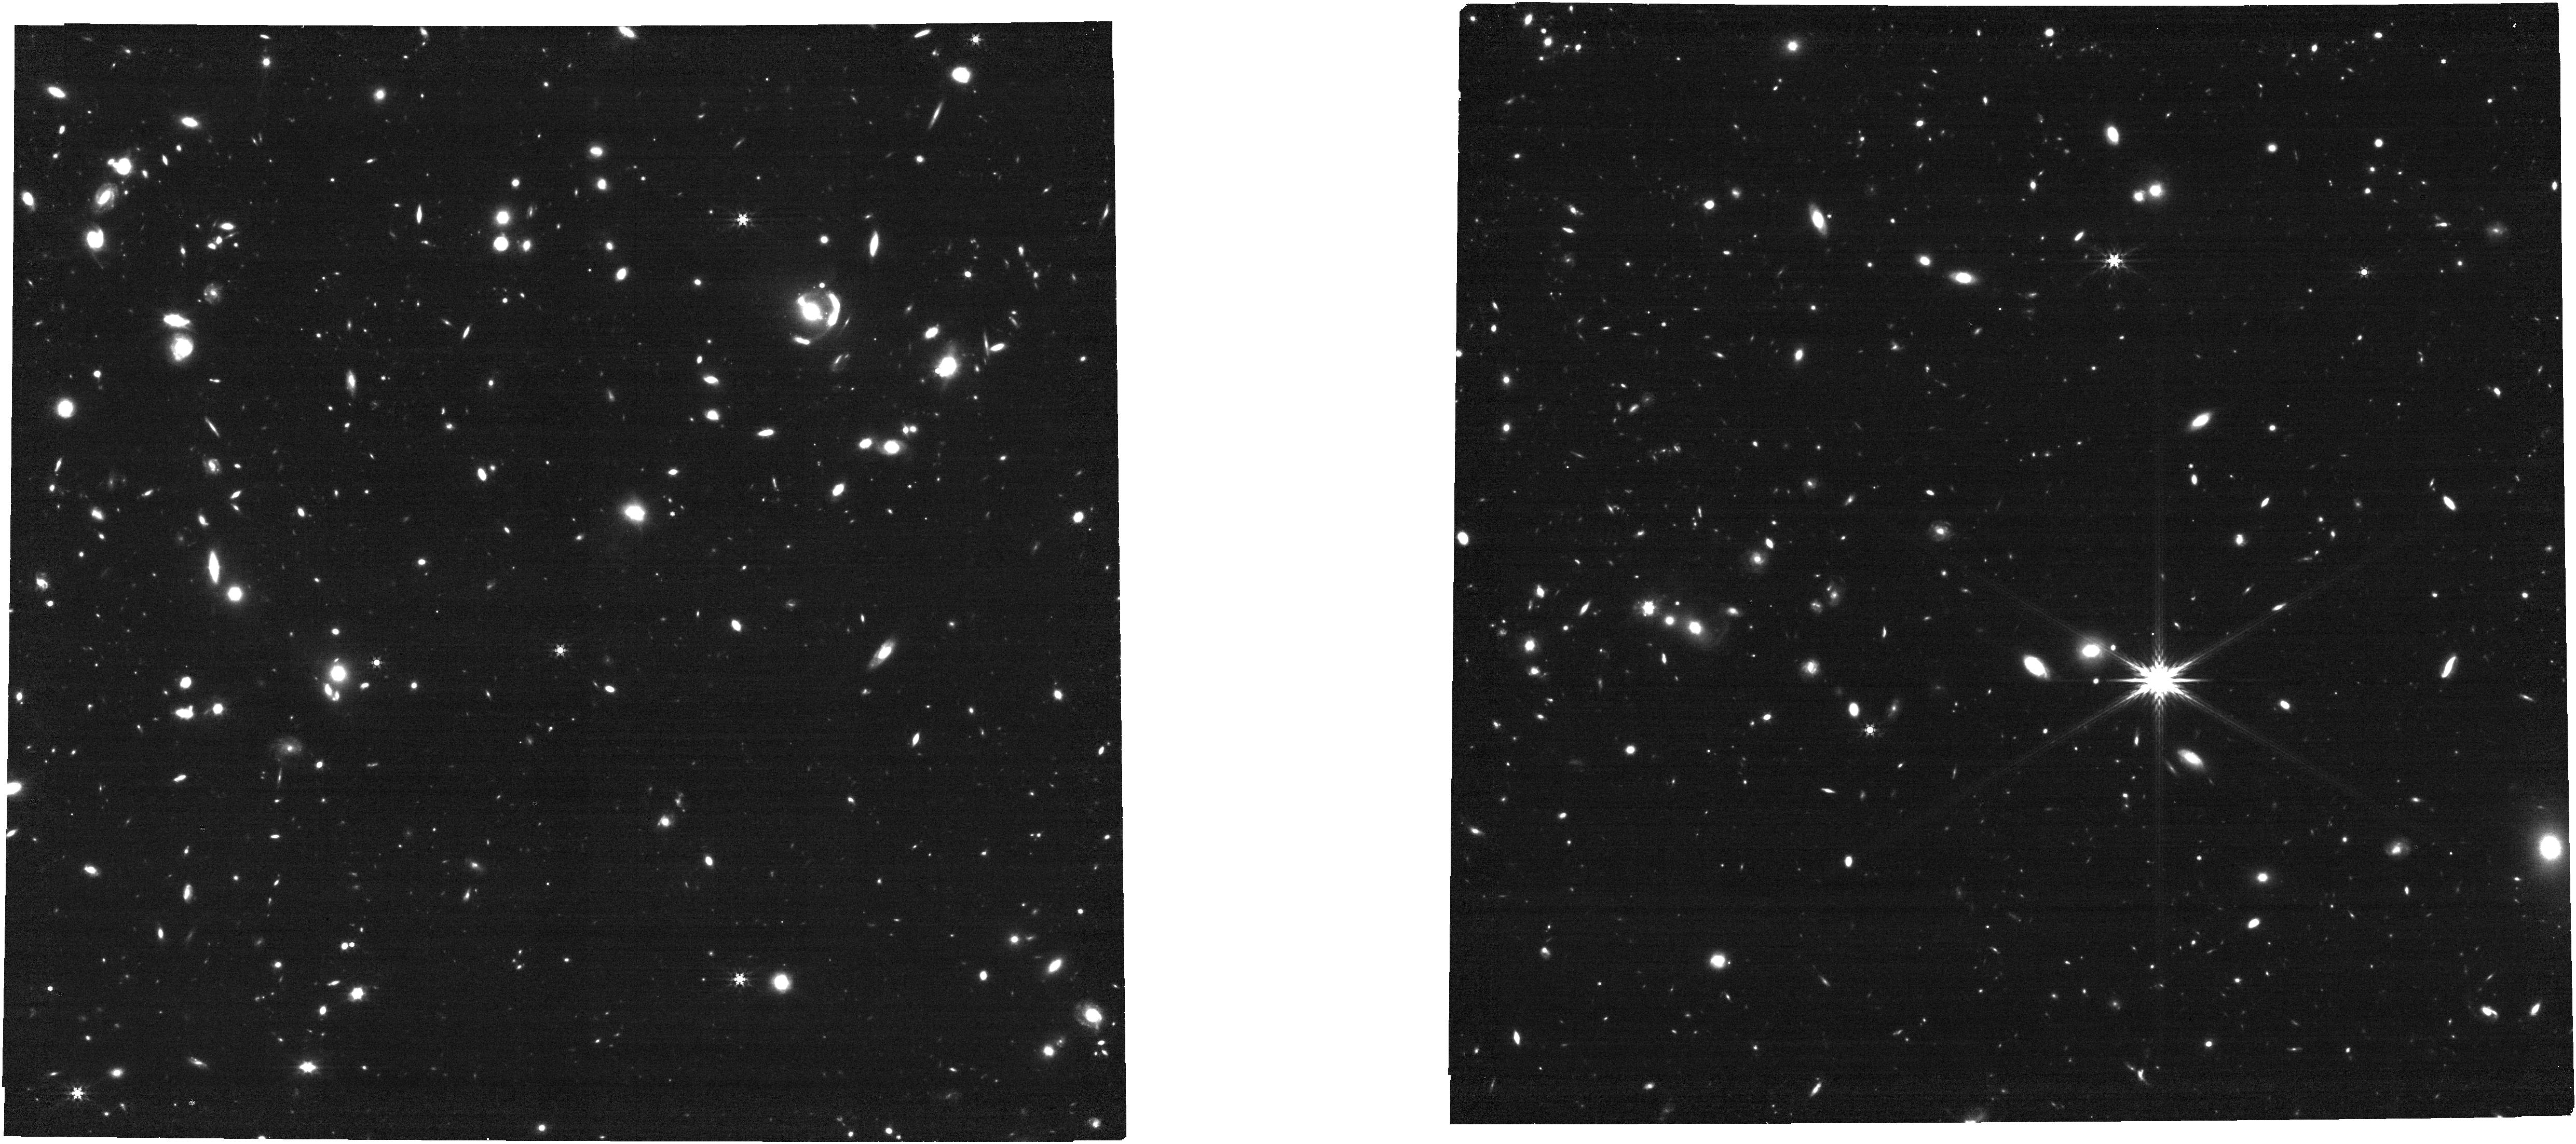
Target: SGAS1429
Instrument: NIRCAM
Filter: F444W
Exposure: 14 min
Observation ID: jw04125-o013_t029_nircam_clear-f444w

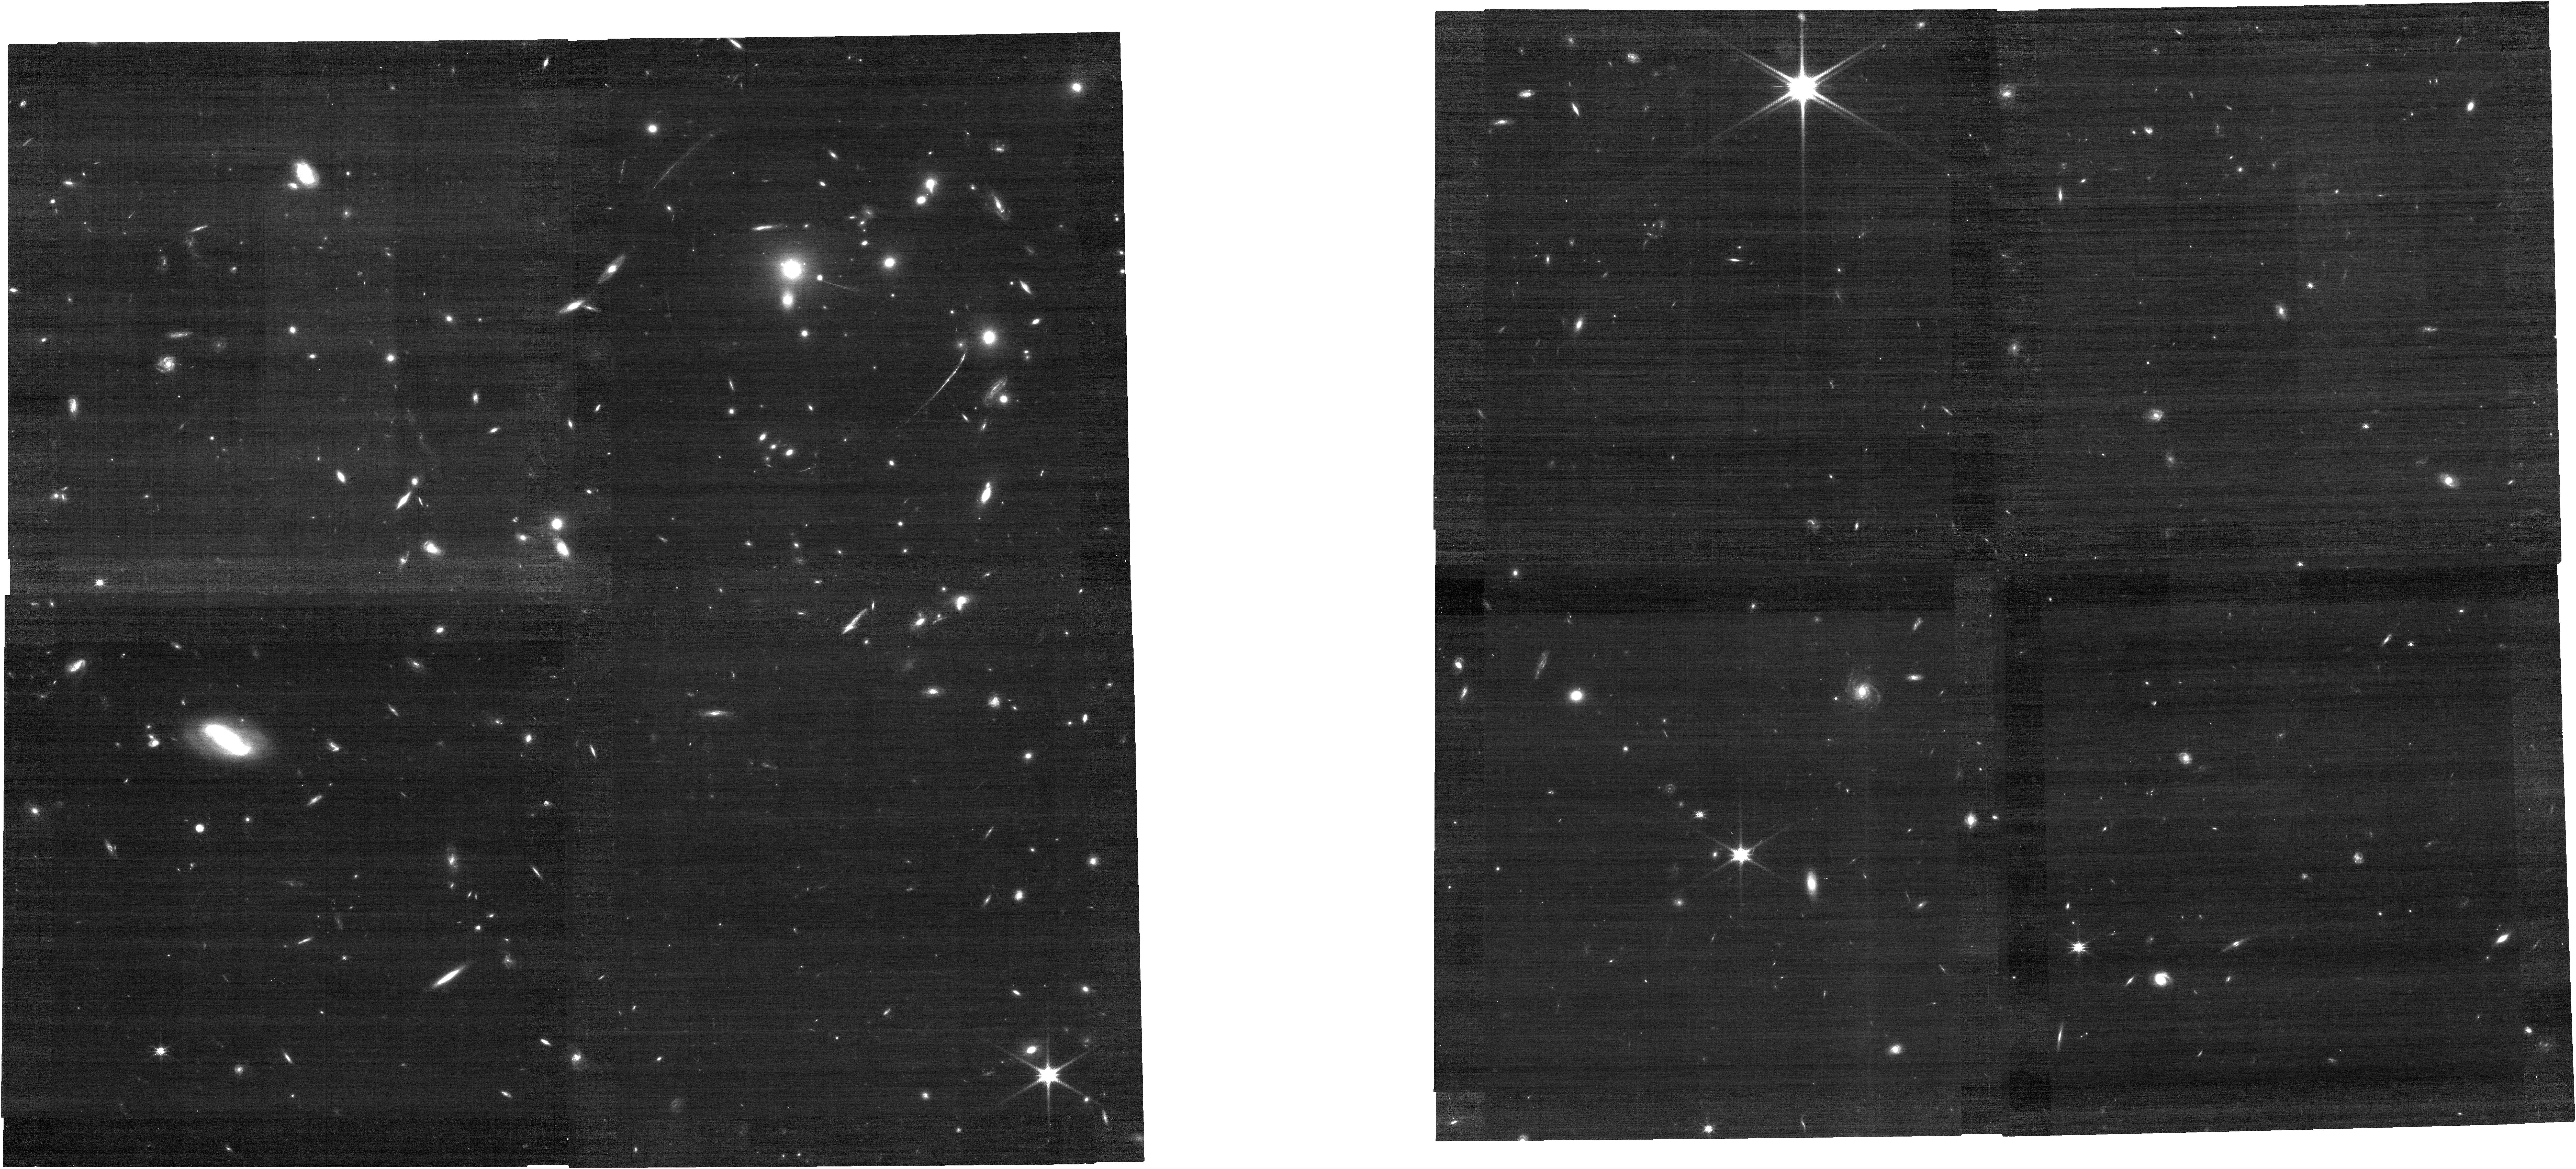
Target: SGAS1050
Instrument: NIRCAM
Filter: F115W
Exposure: 14 min
Observation ID: jw04125-o024_t060_nircam_clear-f115w

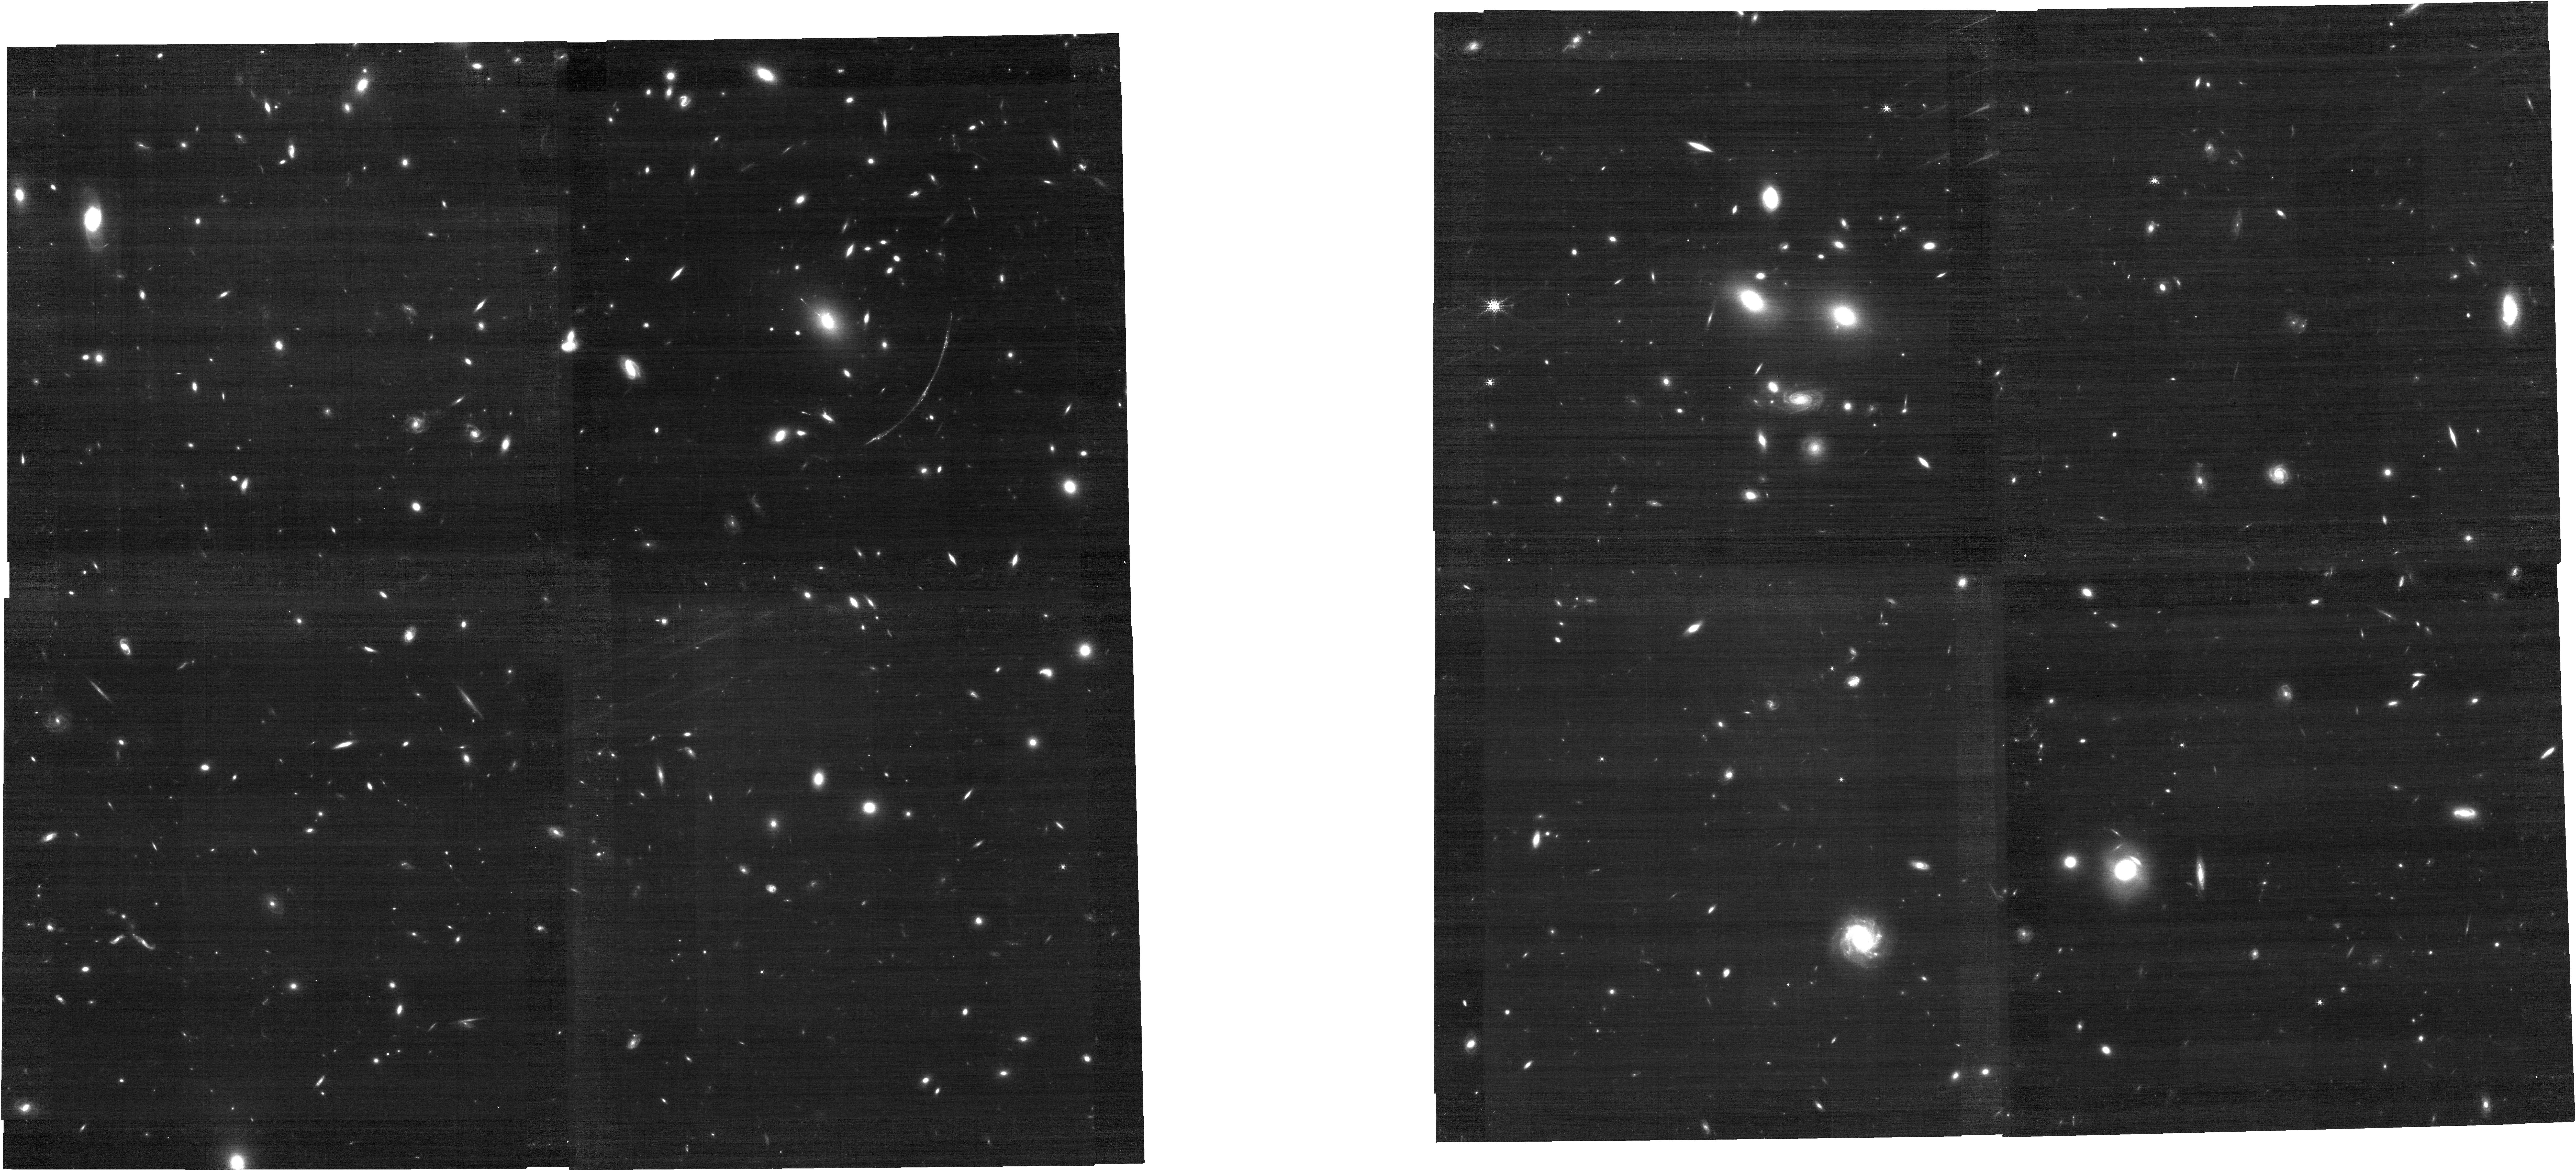
Target: SGAS1110
Instrument: NIRCAM
Filter: F182M
Exposure: 14 min
Observation ID: jw04125-o009_t022_nircam_clear-f182m

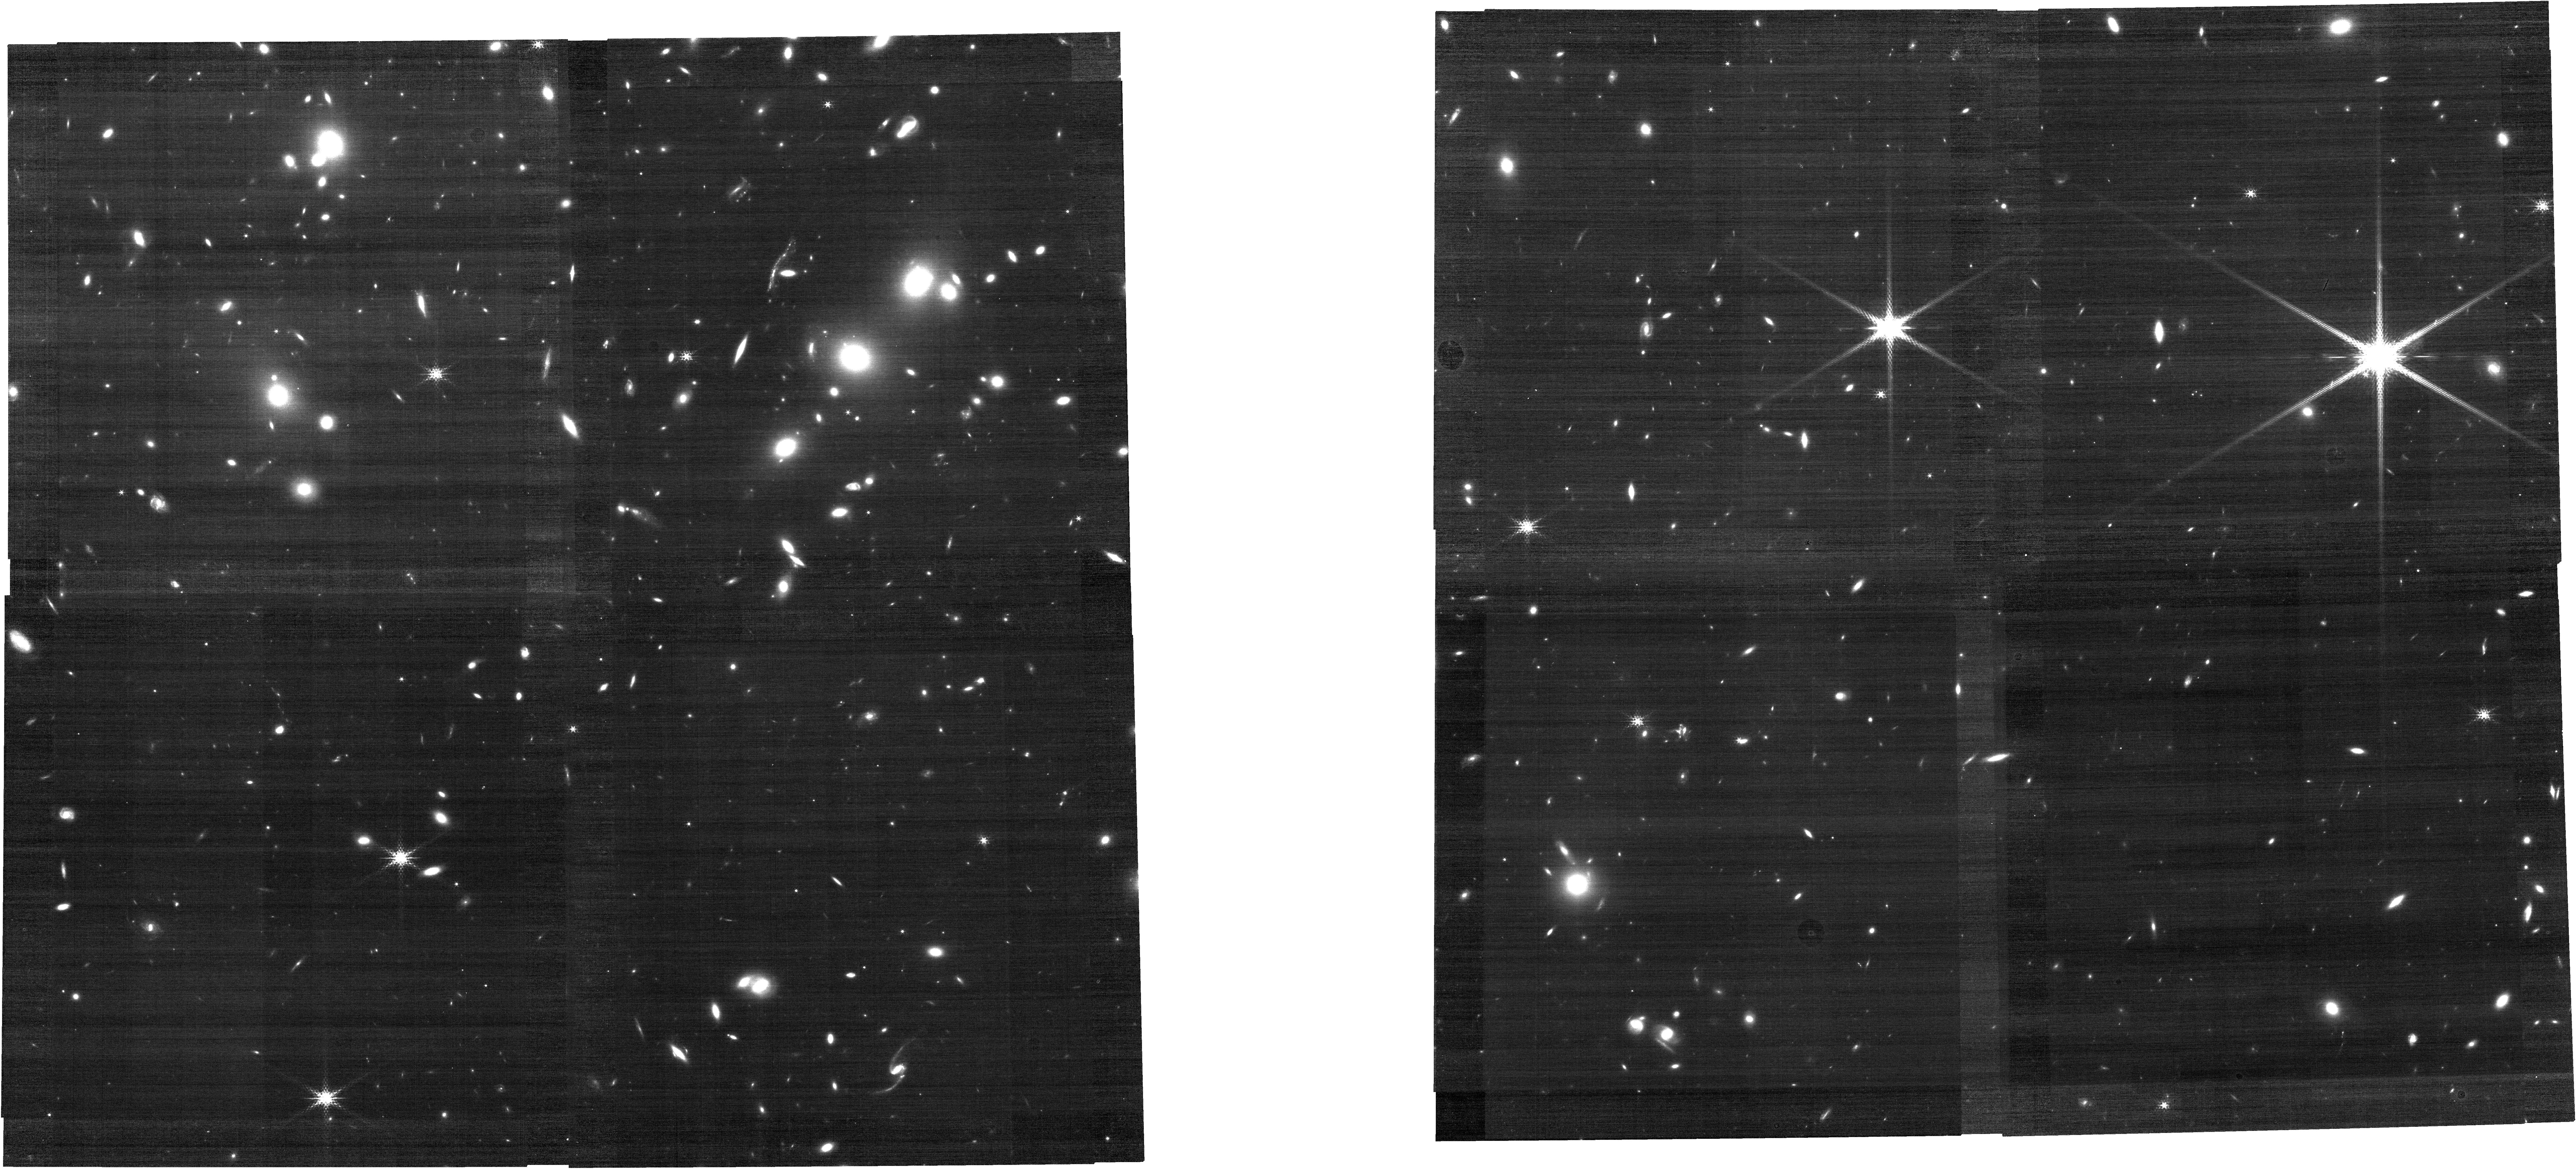
Target: SGAS1527
Instrument: NIRCAM
Filter: F210M
Exposure: 14 min
Observation ID: jw04125-o011_t026_nircam_clear-f210m

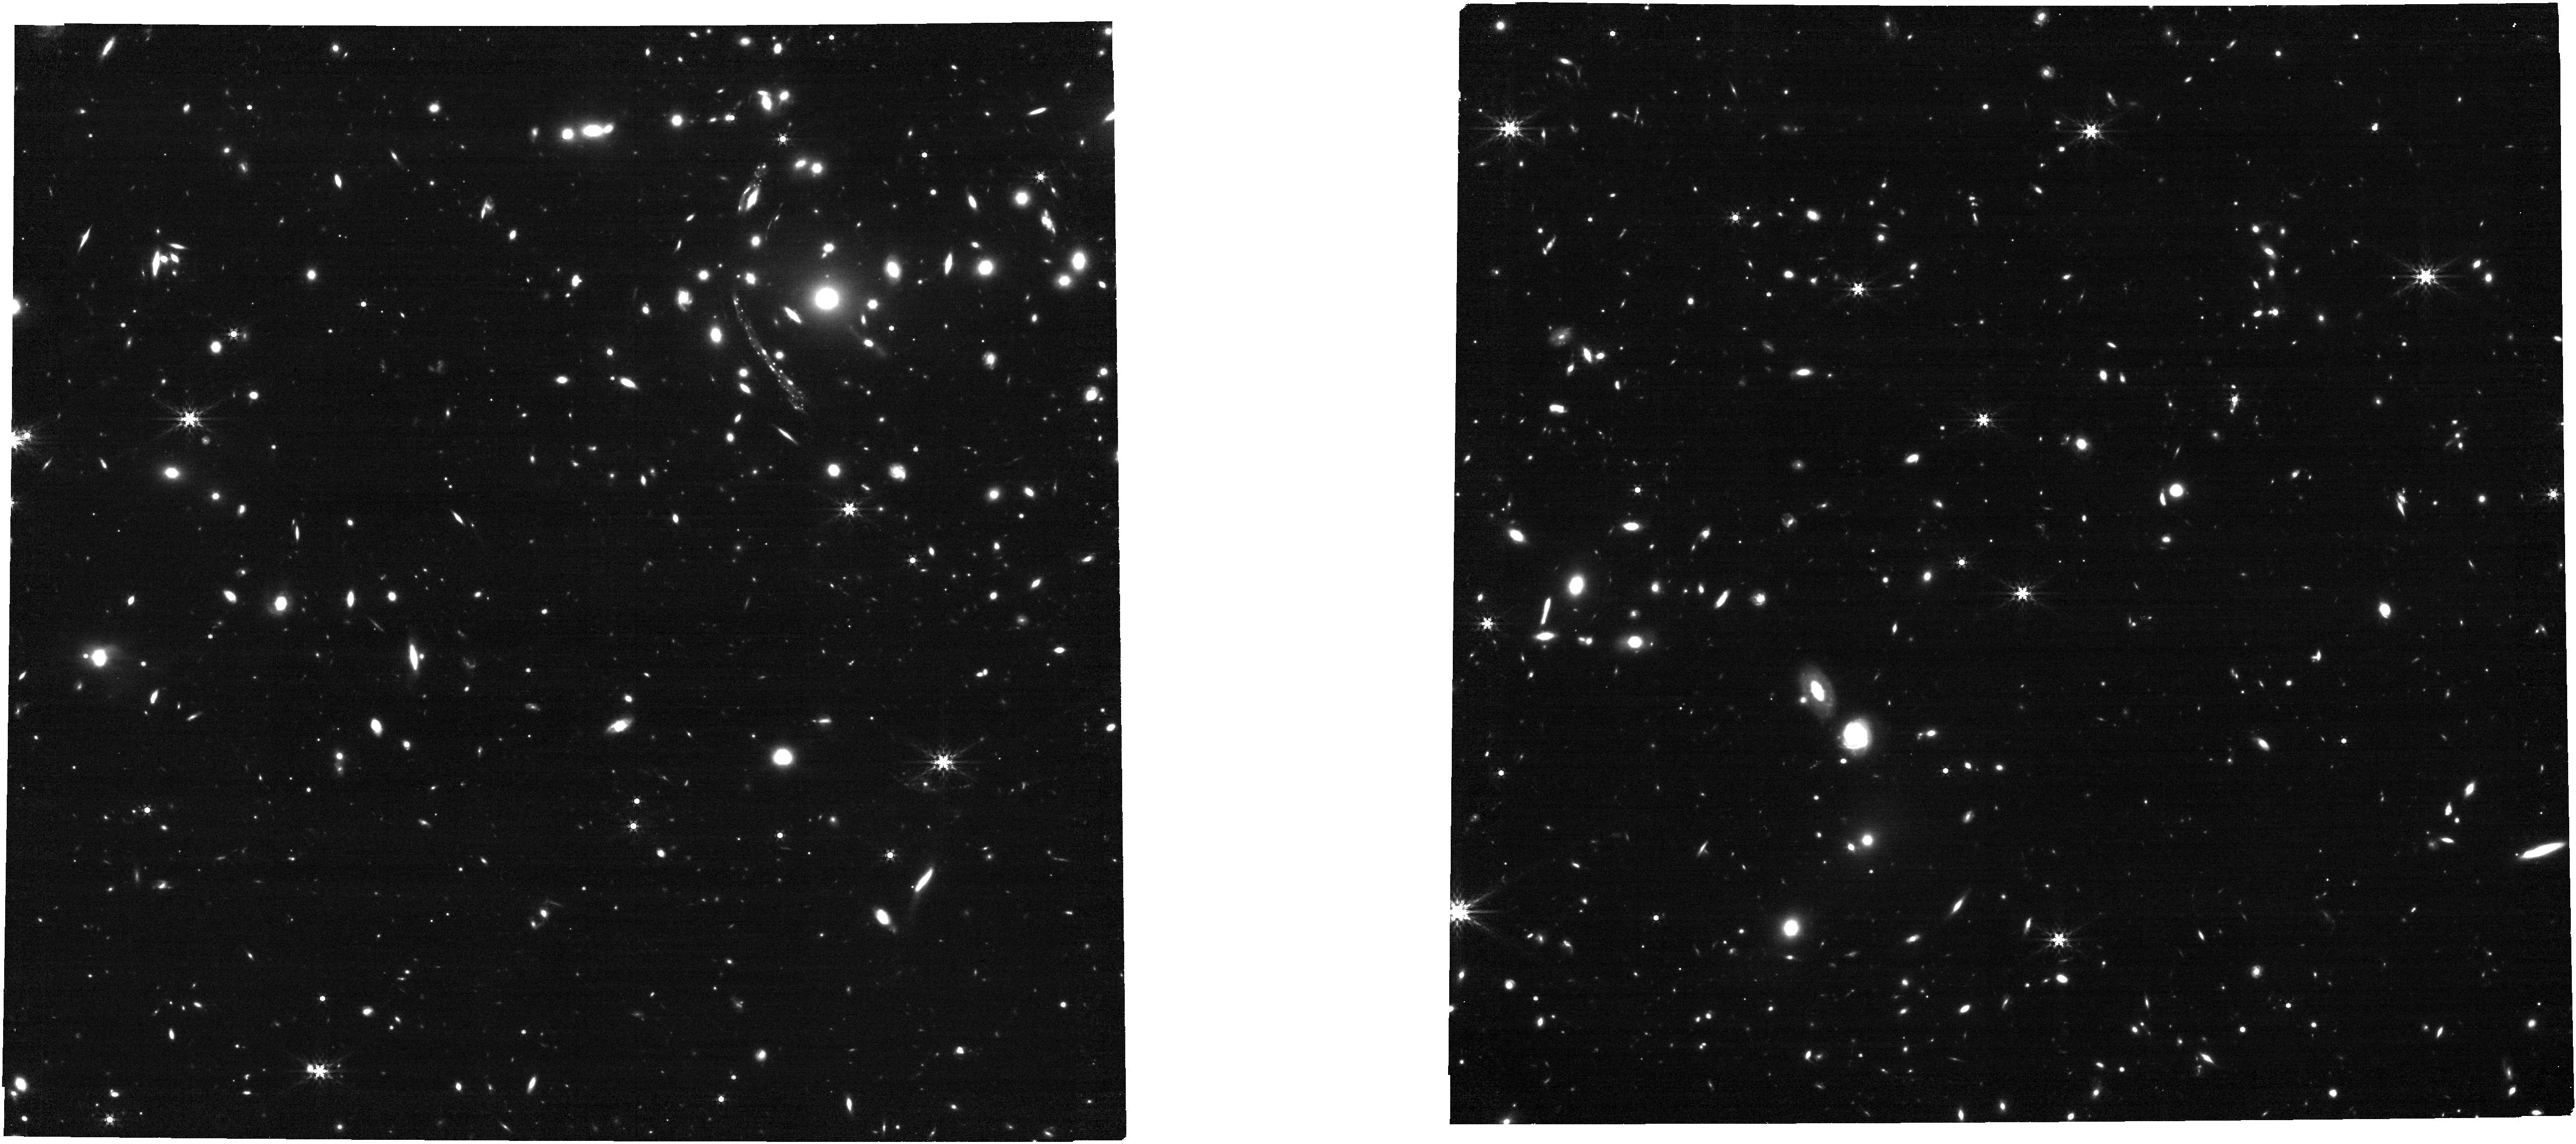
Target: SGAS2111
Instrument: NIRCAM
Filter: F444W
Exposure: 14 min
Observation ID: jw04125-o015_t032_nircam_clear-f444w

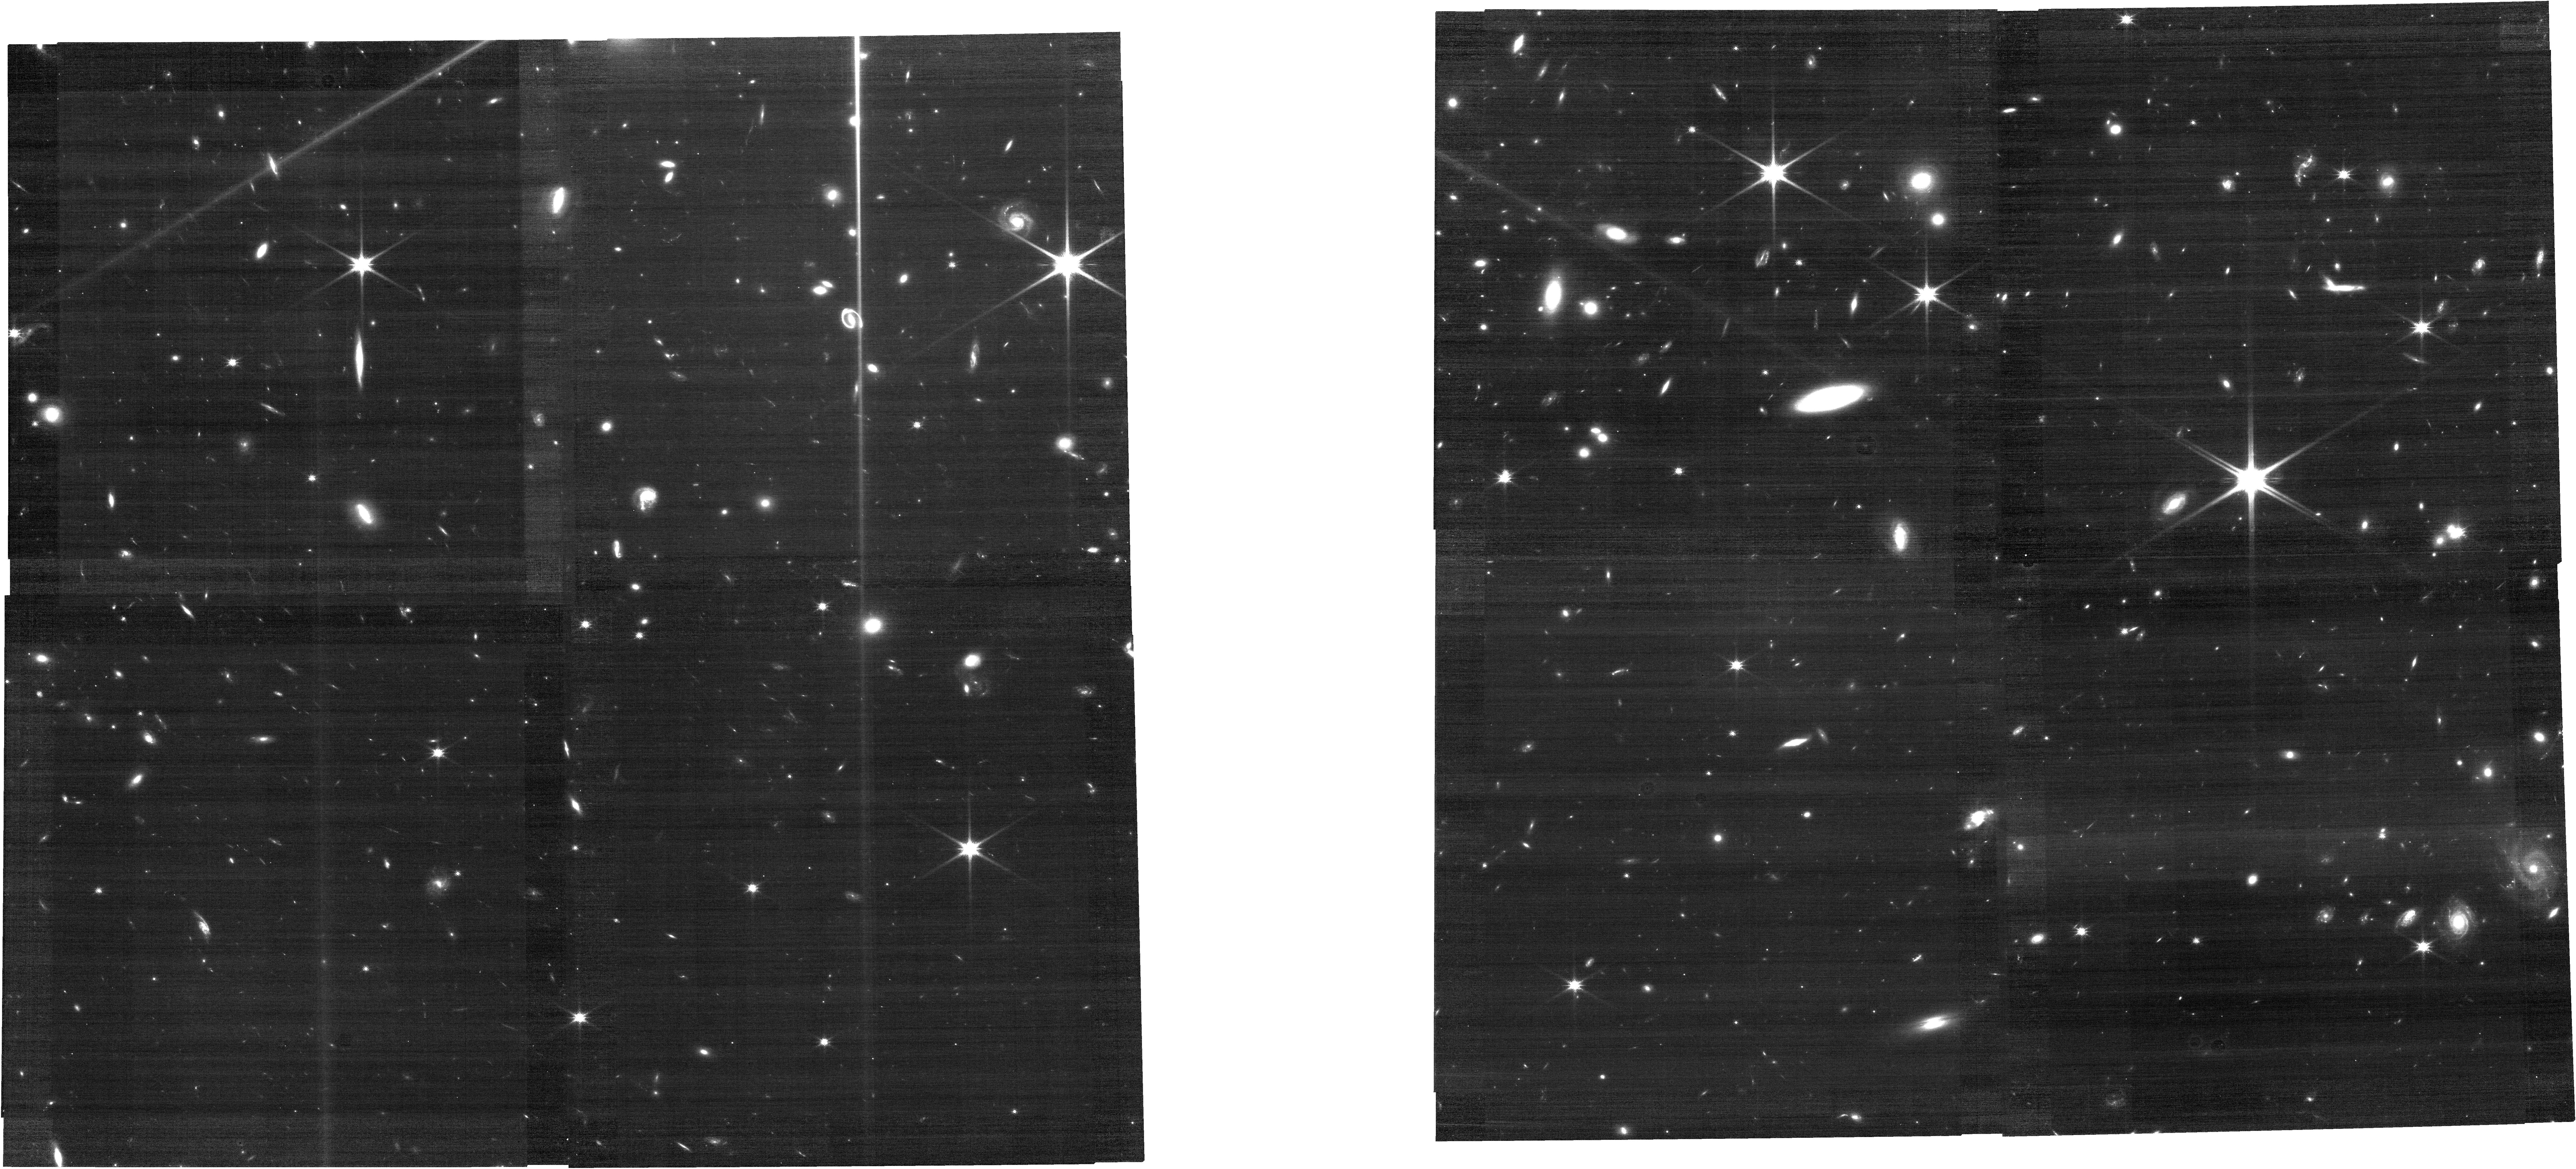
Target: COSMIC.EYE
Instrument: NIRCAM
Filter: F115W
Exposure: 14 min
Observation ID: jw04125-o017_t039_nircam_clear-f115w

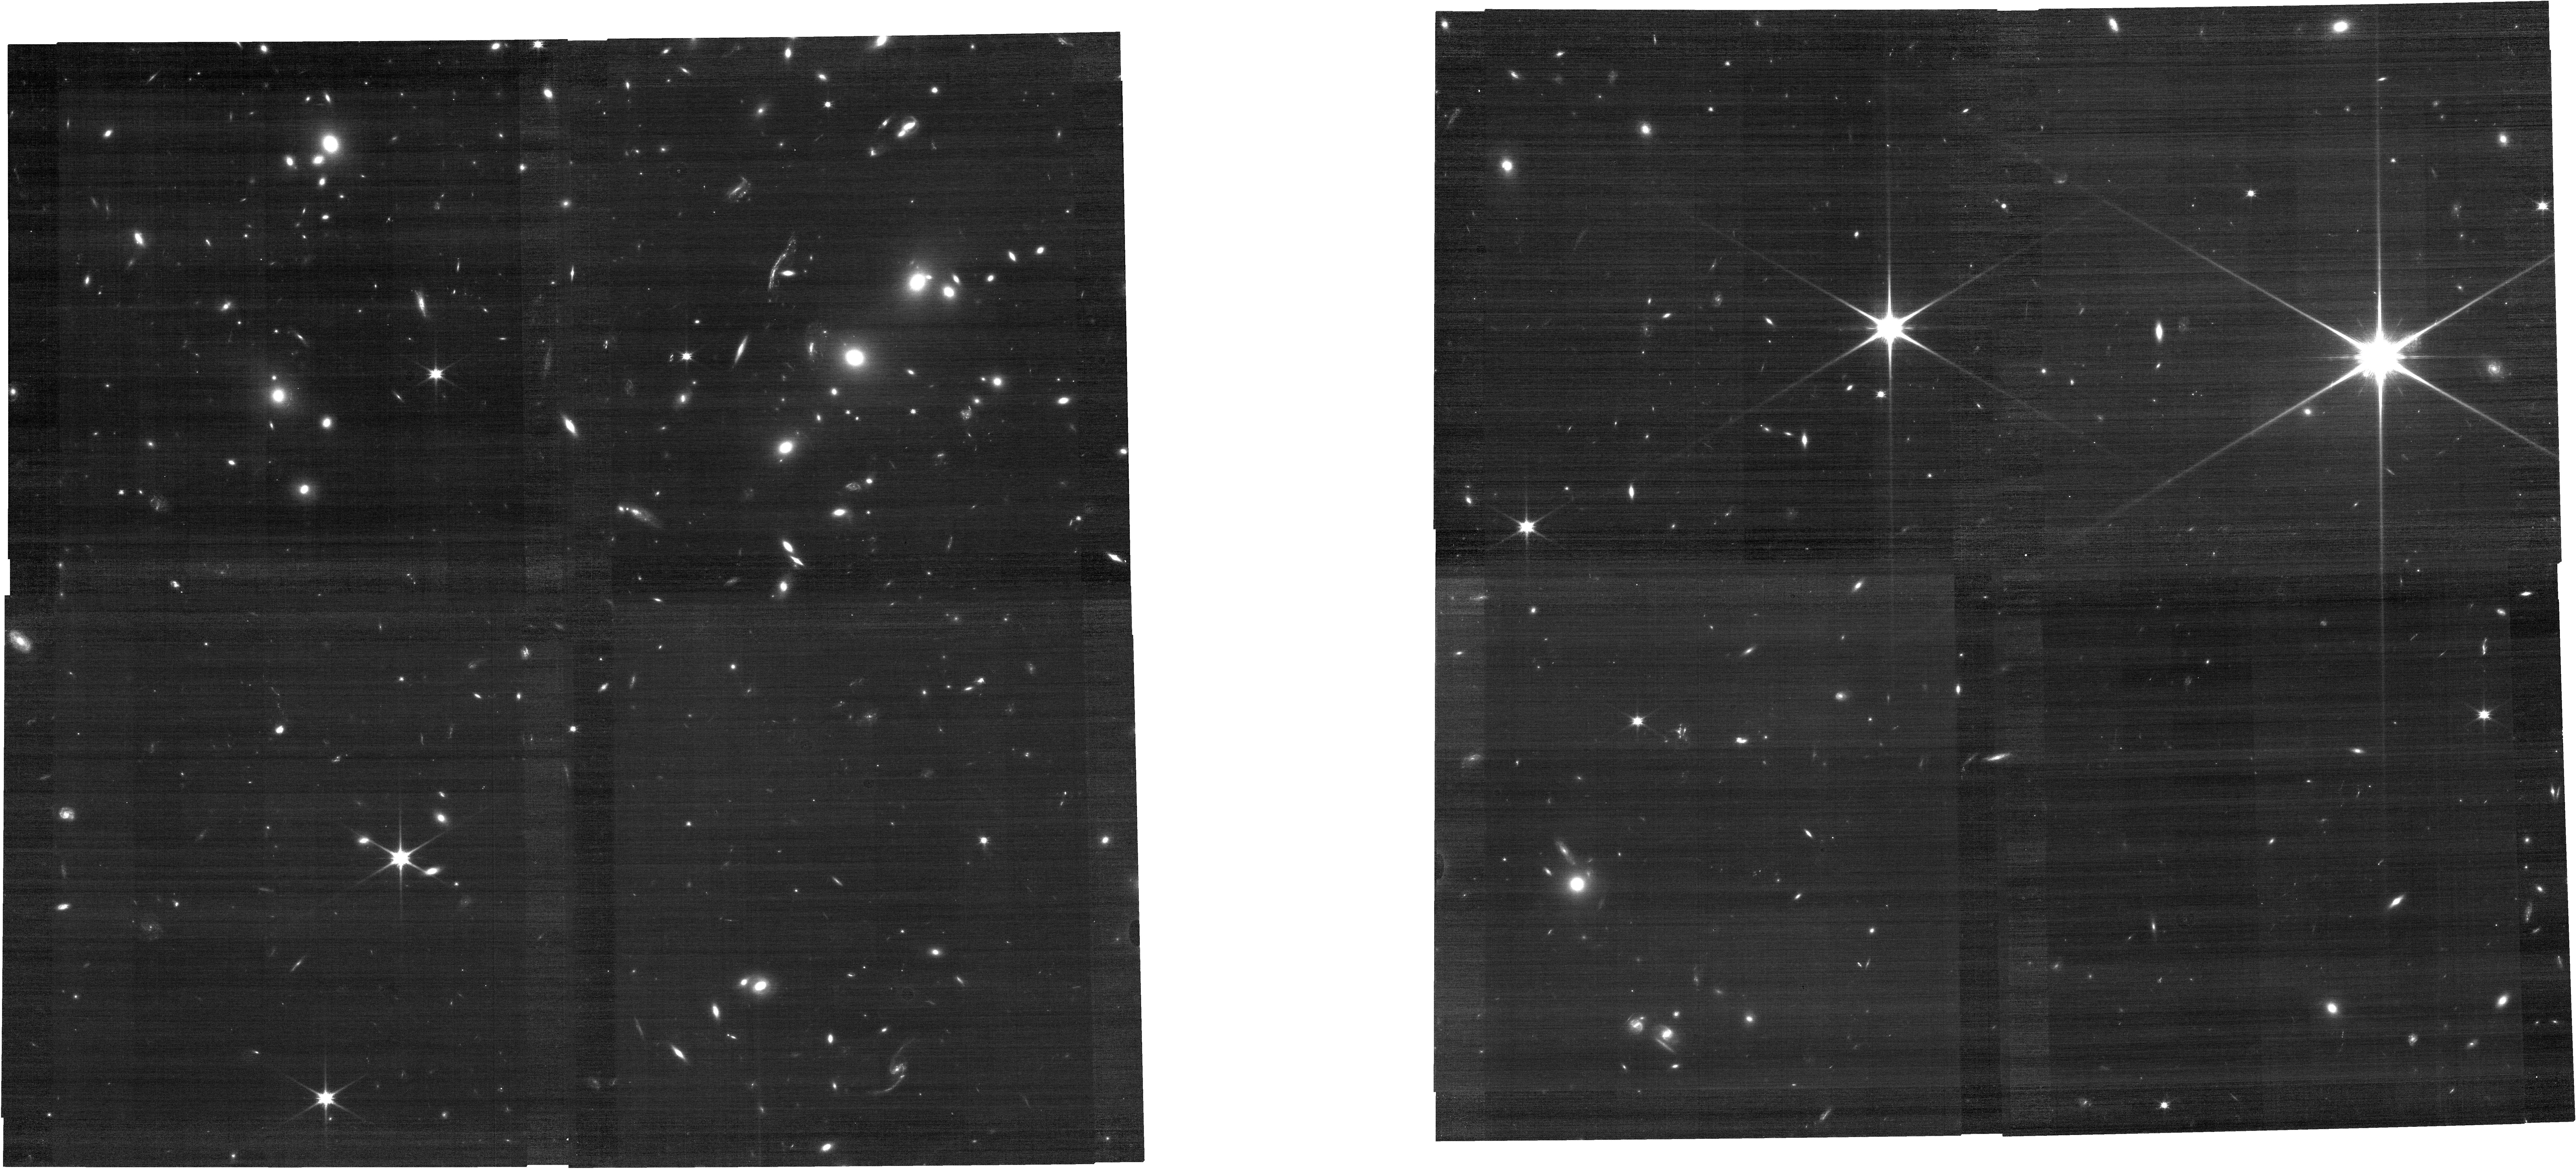
Target: SGAS1527
Instrument: NIRCAM
Filter: F090W
Exposure: 14 min
Observation ID: jw04125-o011_t026_nircam_clear-f090w

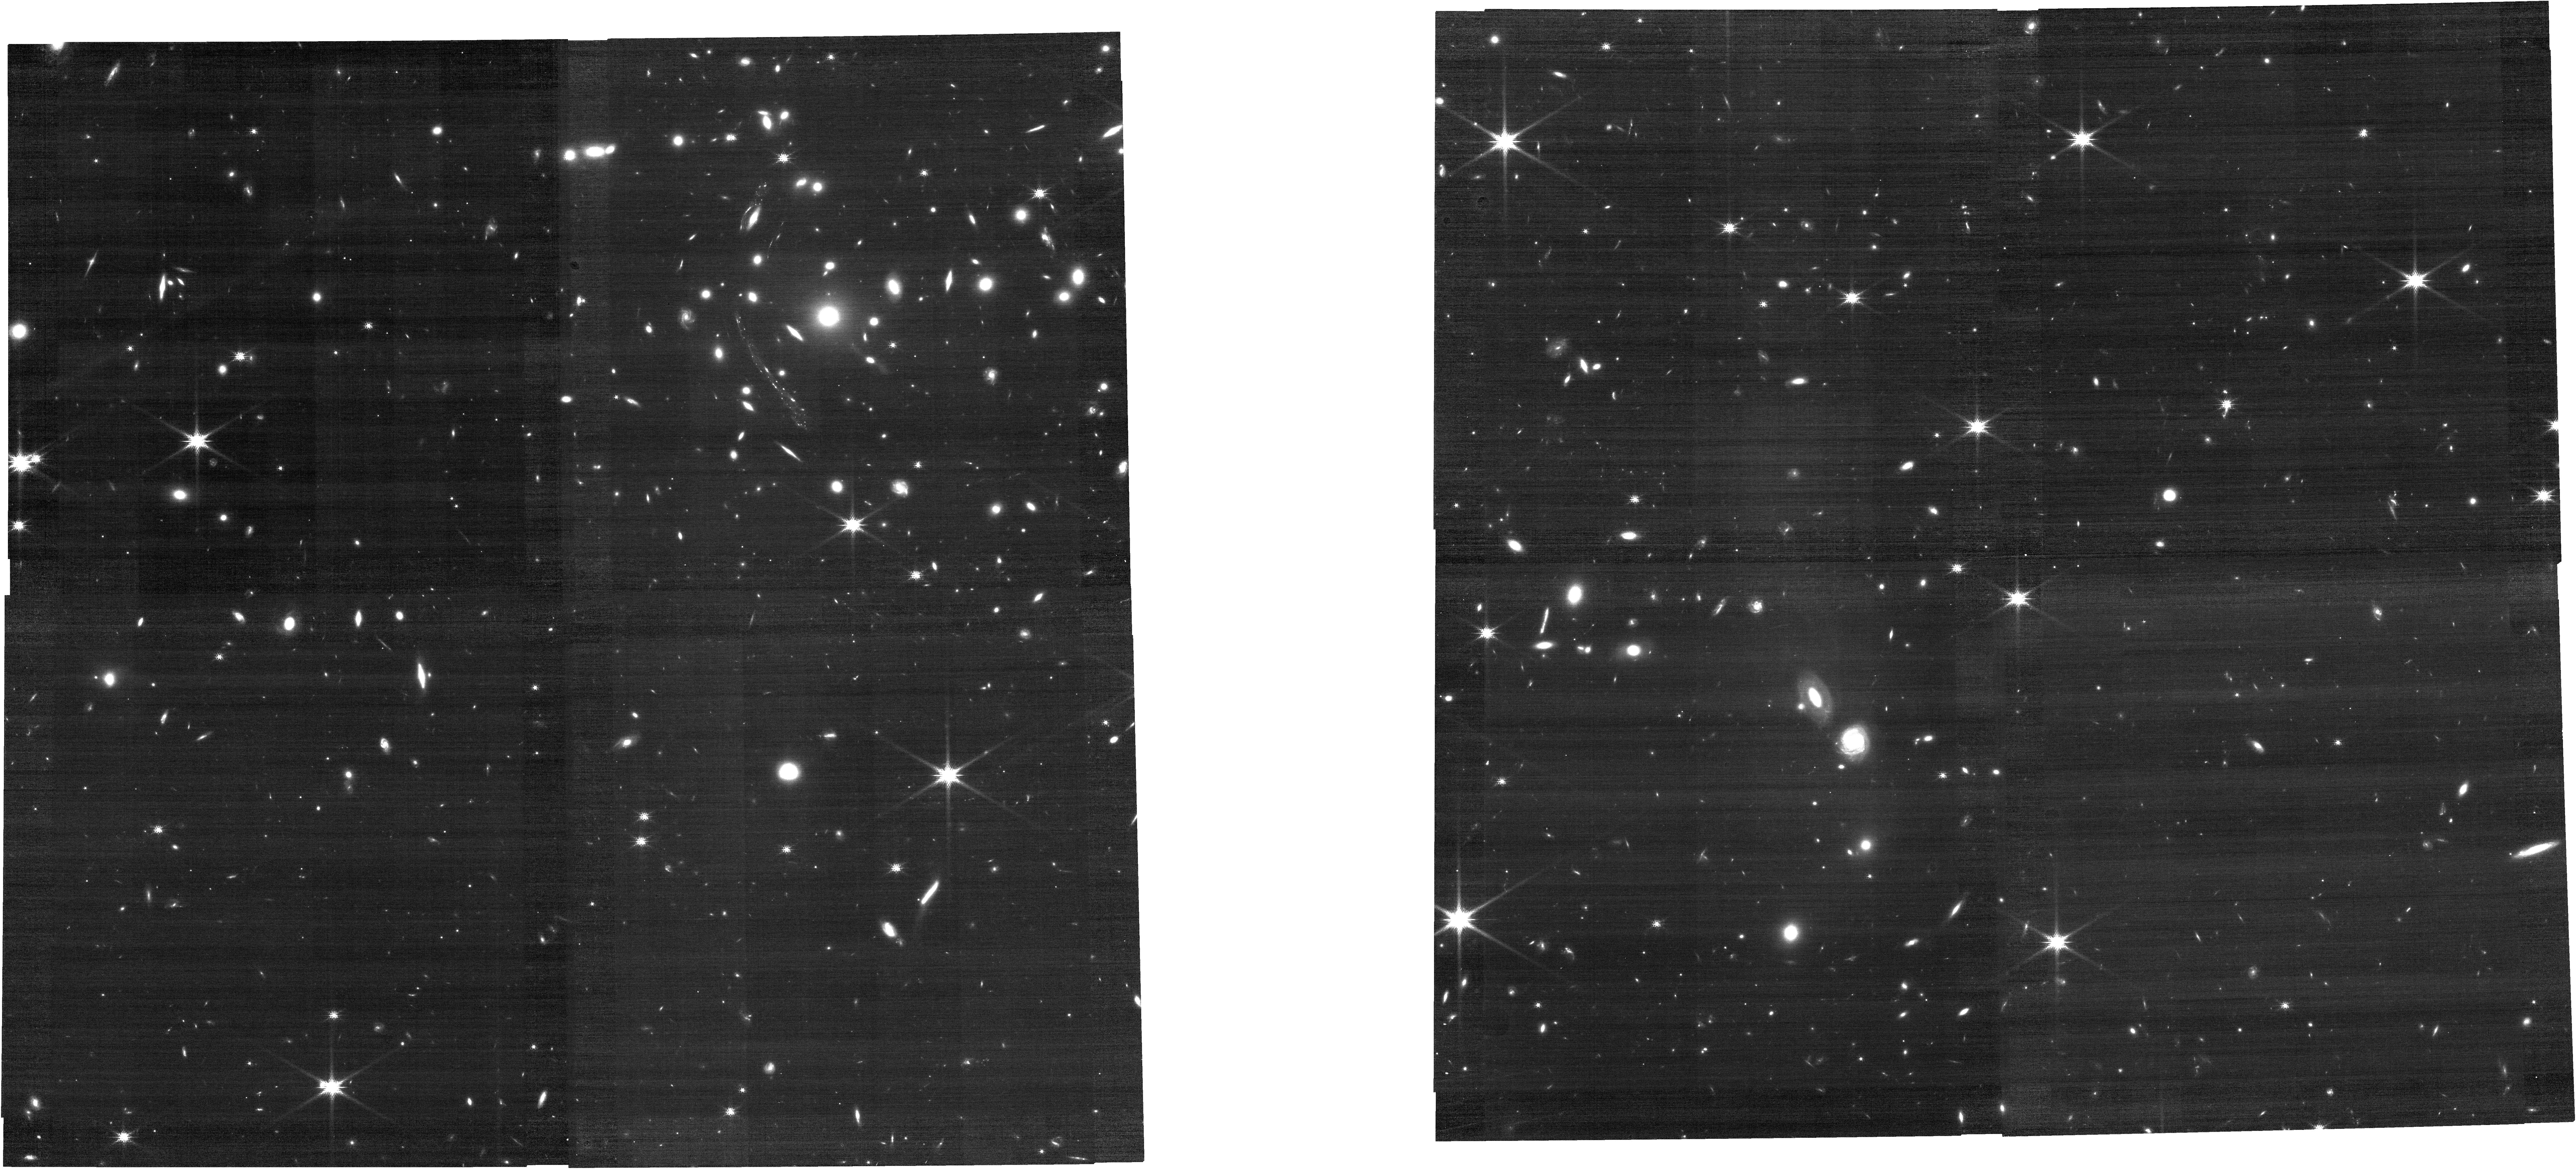
Target: SGAS2111
Instrument: NIRCAM
Filter: F150W
Exposure: 14 min
Observation ID: jw04125-o015_t032_nircam_clear-f150w

Galaxies Under Construction: Resolved Scaling Relations and Stellar Mass Assembly as Revealed by Lensed Star-Forming Clumps at Cosmic Noon (PI: Florian, Michael)

The fundamental building blocks of galaxies, star-forming clumps, have long been observable at the tens of pc scale at cosmic noon, the epoch of most vigorous star formation, thanks to HST and the magnification of gravitational lensing. Before JWST, however, it was impossible to precisely constrain the basic properties of these tiny clumps: their ages, sizes, star formation rates (SFRs), dust content, metallicities (Z), and ionization parameters (logU). Now, spatially-resolved spectroscopy with the NIRSpec IFU is revolutionizing the study of clumps in distant galaxies. Its ability to detect continuum in single clumps provides unprecedented constraints on clump ages and masses when combined with NIRCam and archival HST imaging. Its medium resolution gratings detect important diagnostic emission lines on a clump-by-clump level, revealing SFRs, reddening, Z, and logU. Together, these pieces of information will unlock nearly the full story of clumps from formation to (possible) destruction, and in turn, reveal secrets of galaxy formation. How are galaxies assembled? How do clumpy structures form? How do bulges form? How do galaxy-wide scaling relations like the fundamental metallicity relation come to be? Did clumps ionize the universe? We have designed a survey of clump demographics in 8 lensed galaxies (6 new targets and 2 archival), covering nearly over 100 clumps down to at least the 50pc scale, to directly address these questions. Early release observations like those of SMACS0723 have provided tantalizing hints of the answers and demonstrated feasibility, but ultimately were not designed for that purpose. It is time for a survey that is.